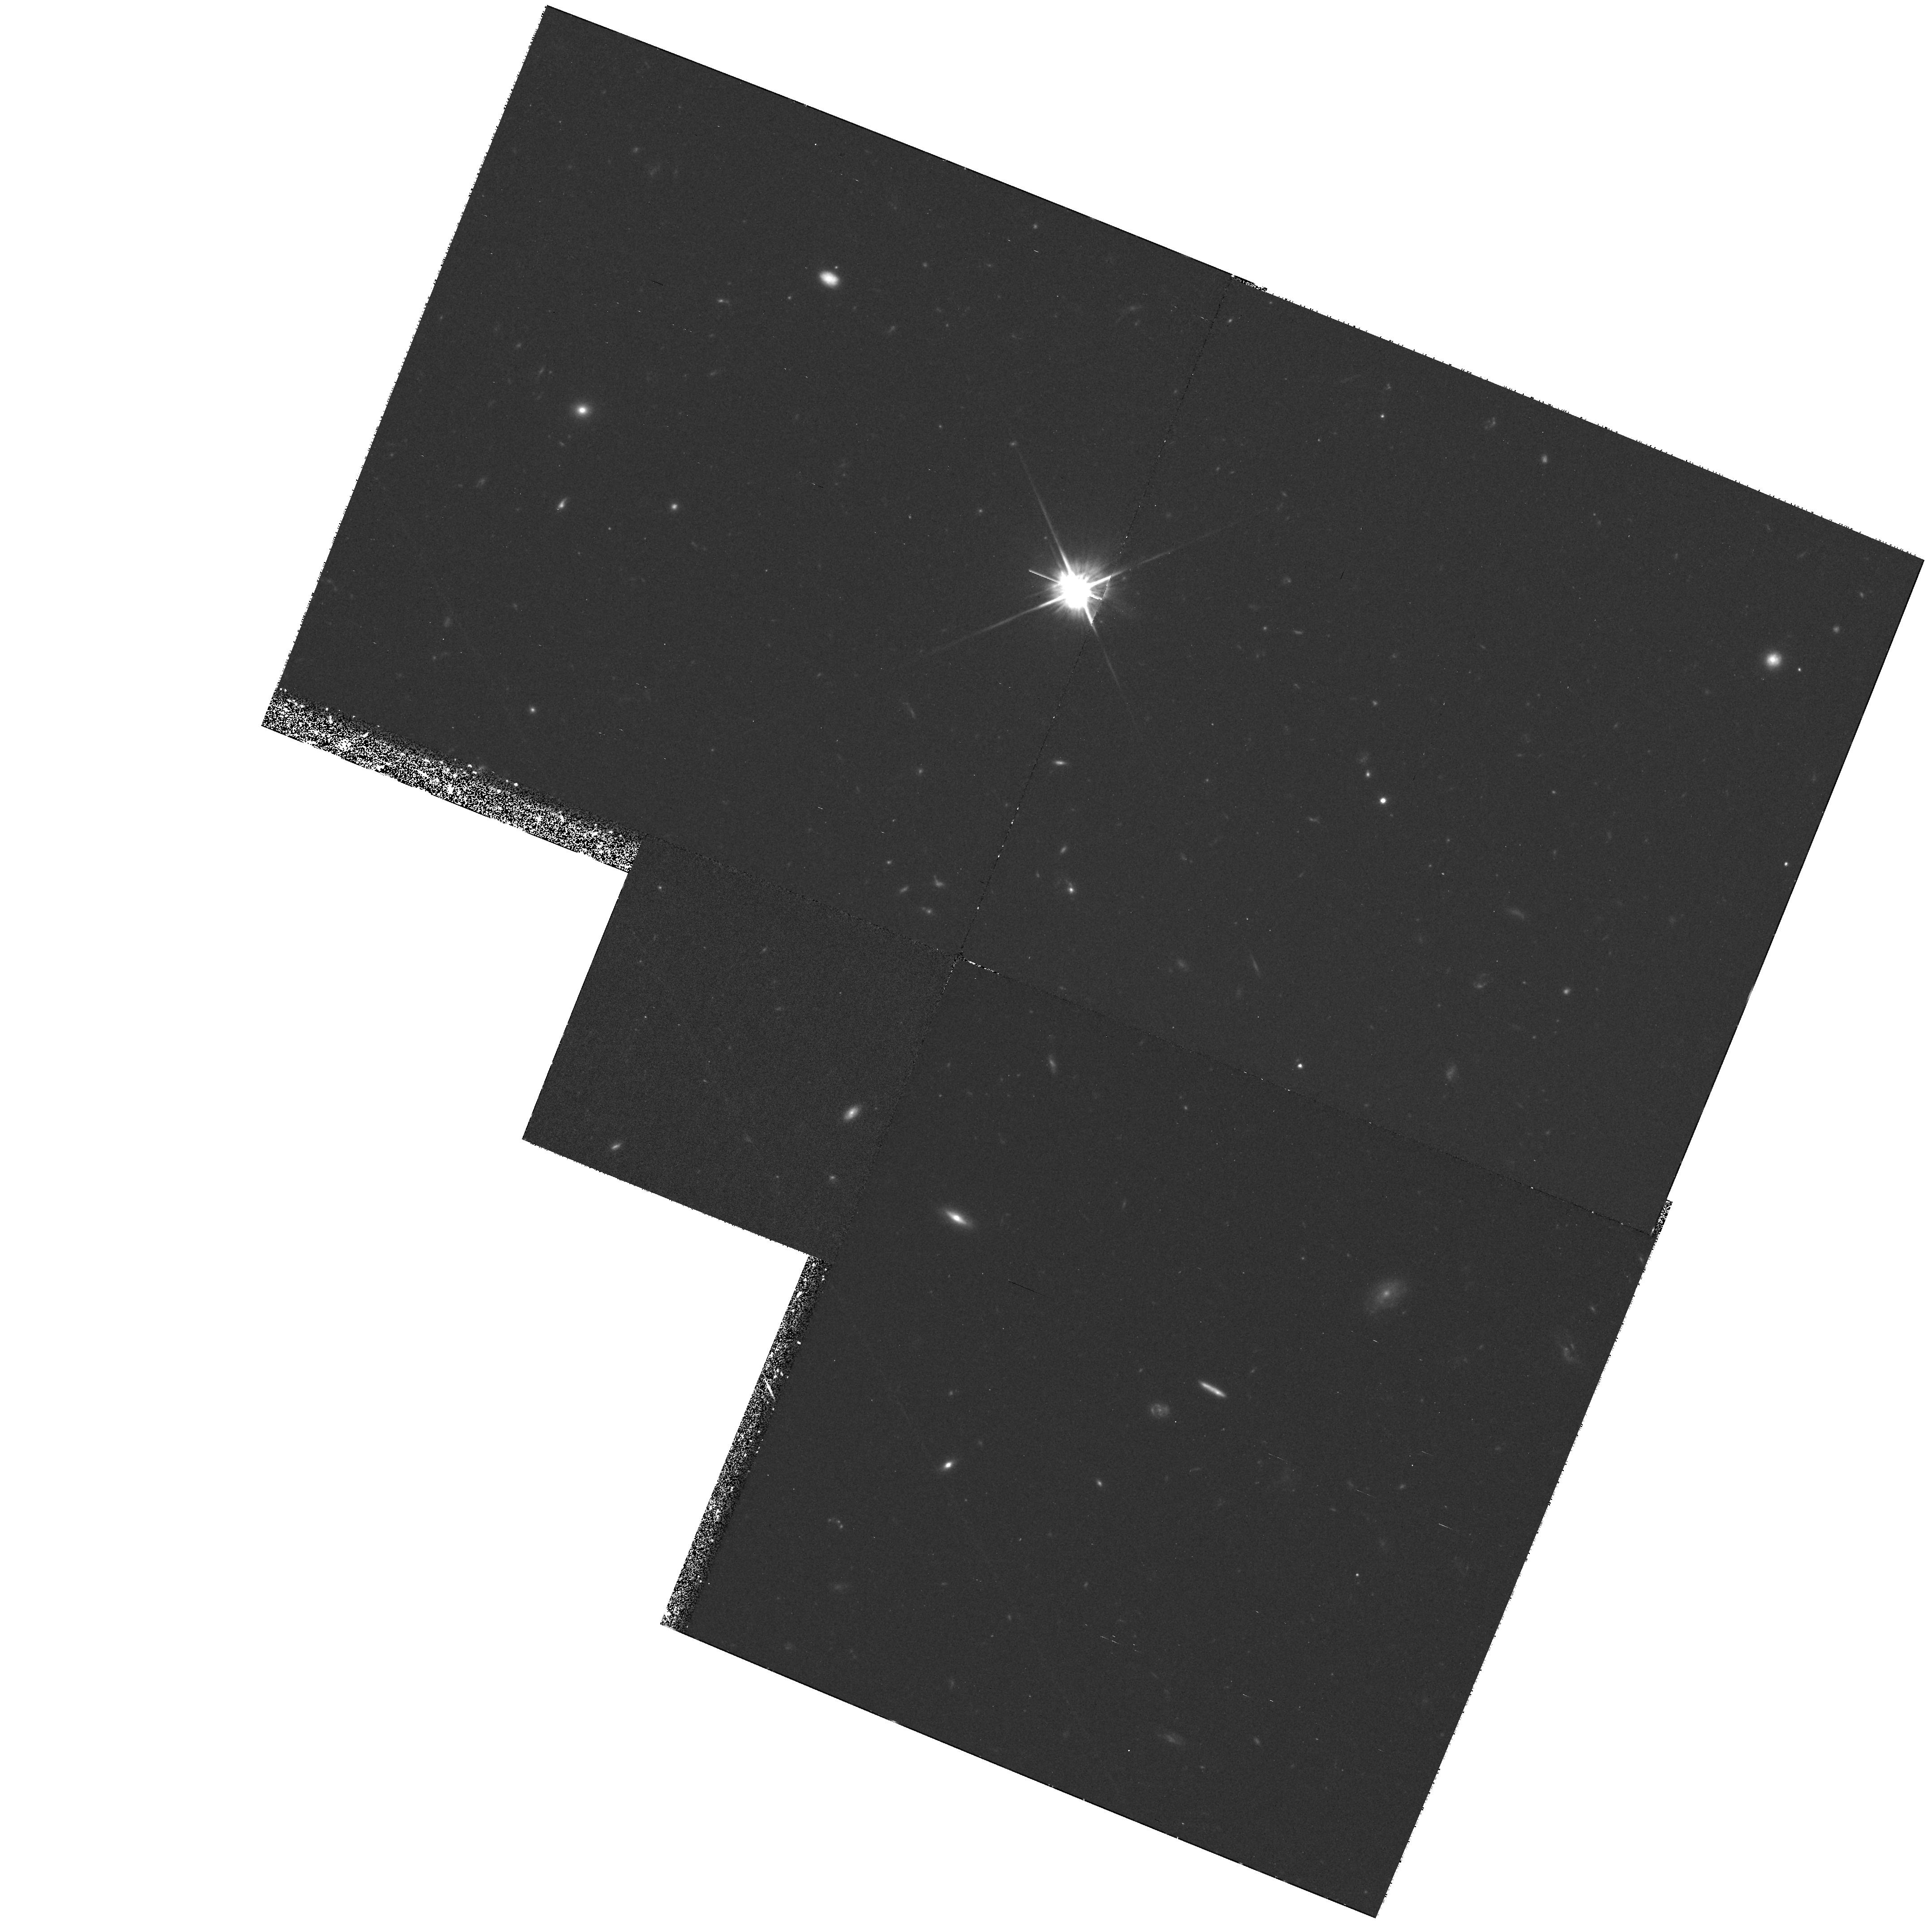
Target: 6C1017+37
Instrument: WFPC2/PC
Filter: F702W
Exposure: 1.3 h
Observation ID: hst_6684_03_wfpc2_pc_f702w_u37x03

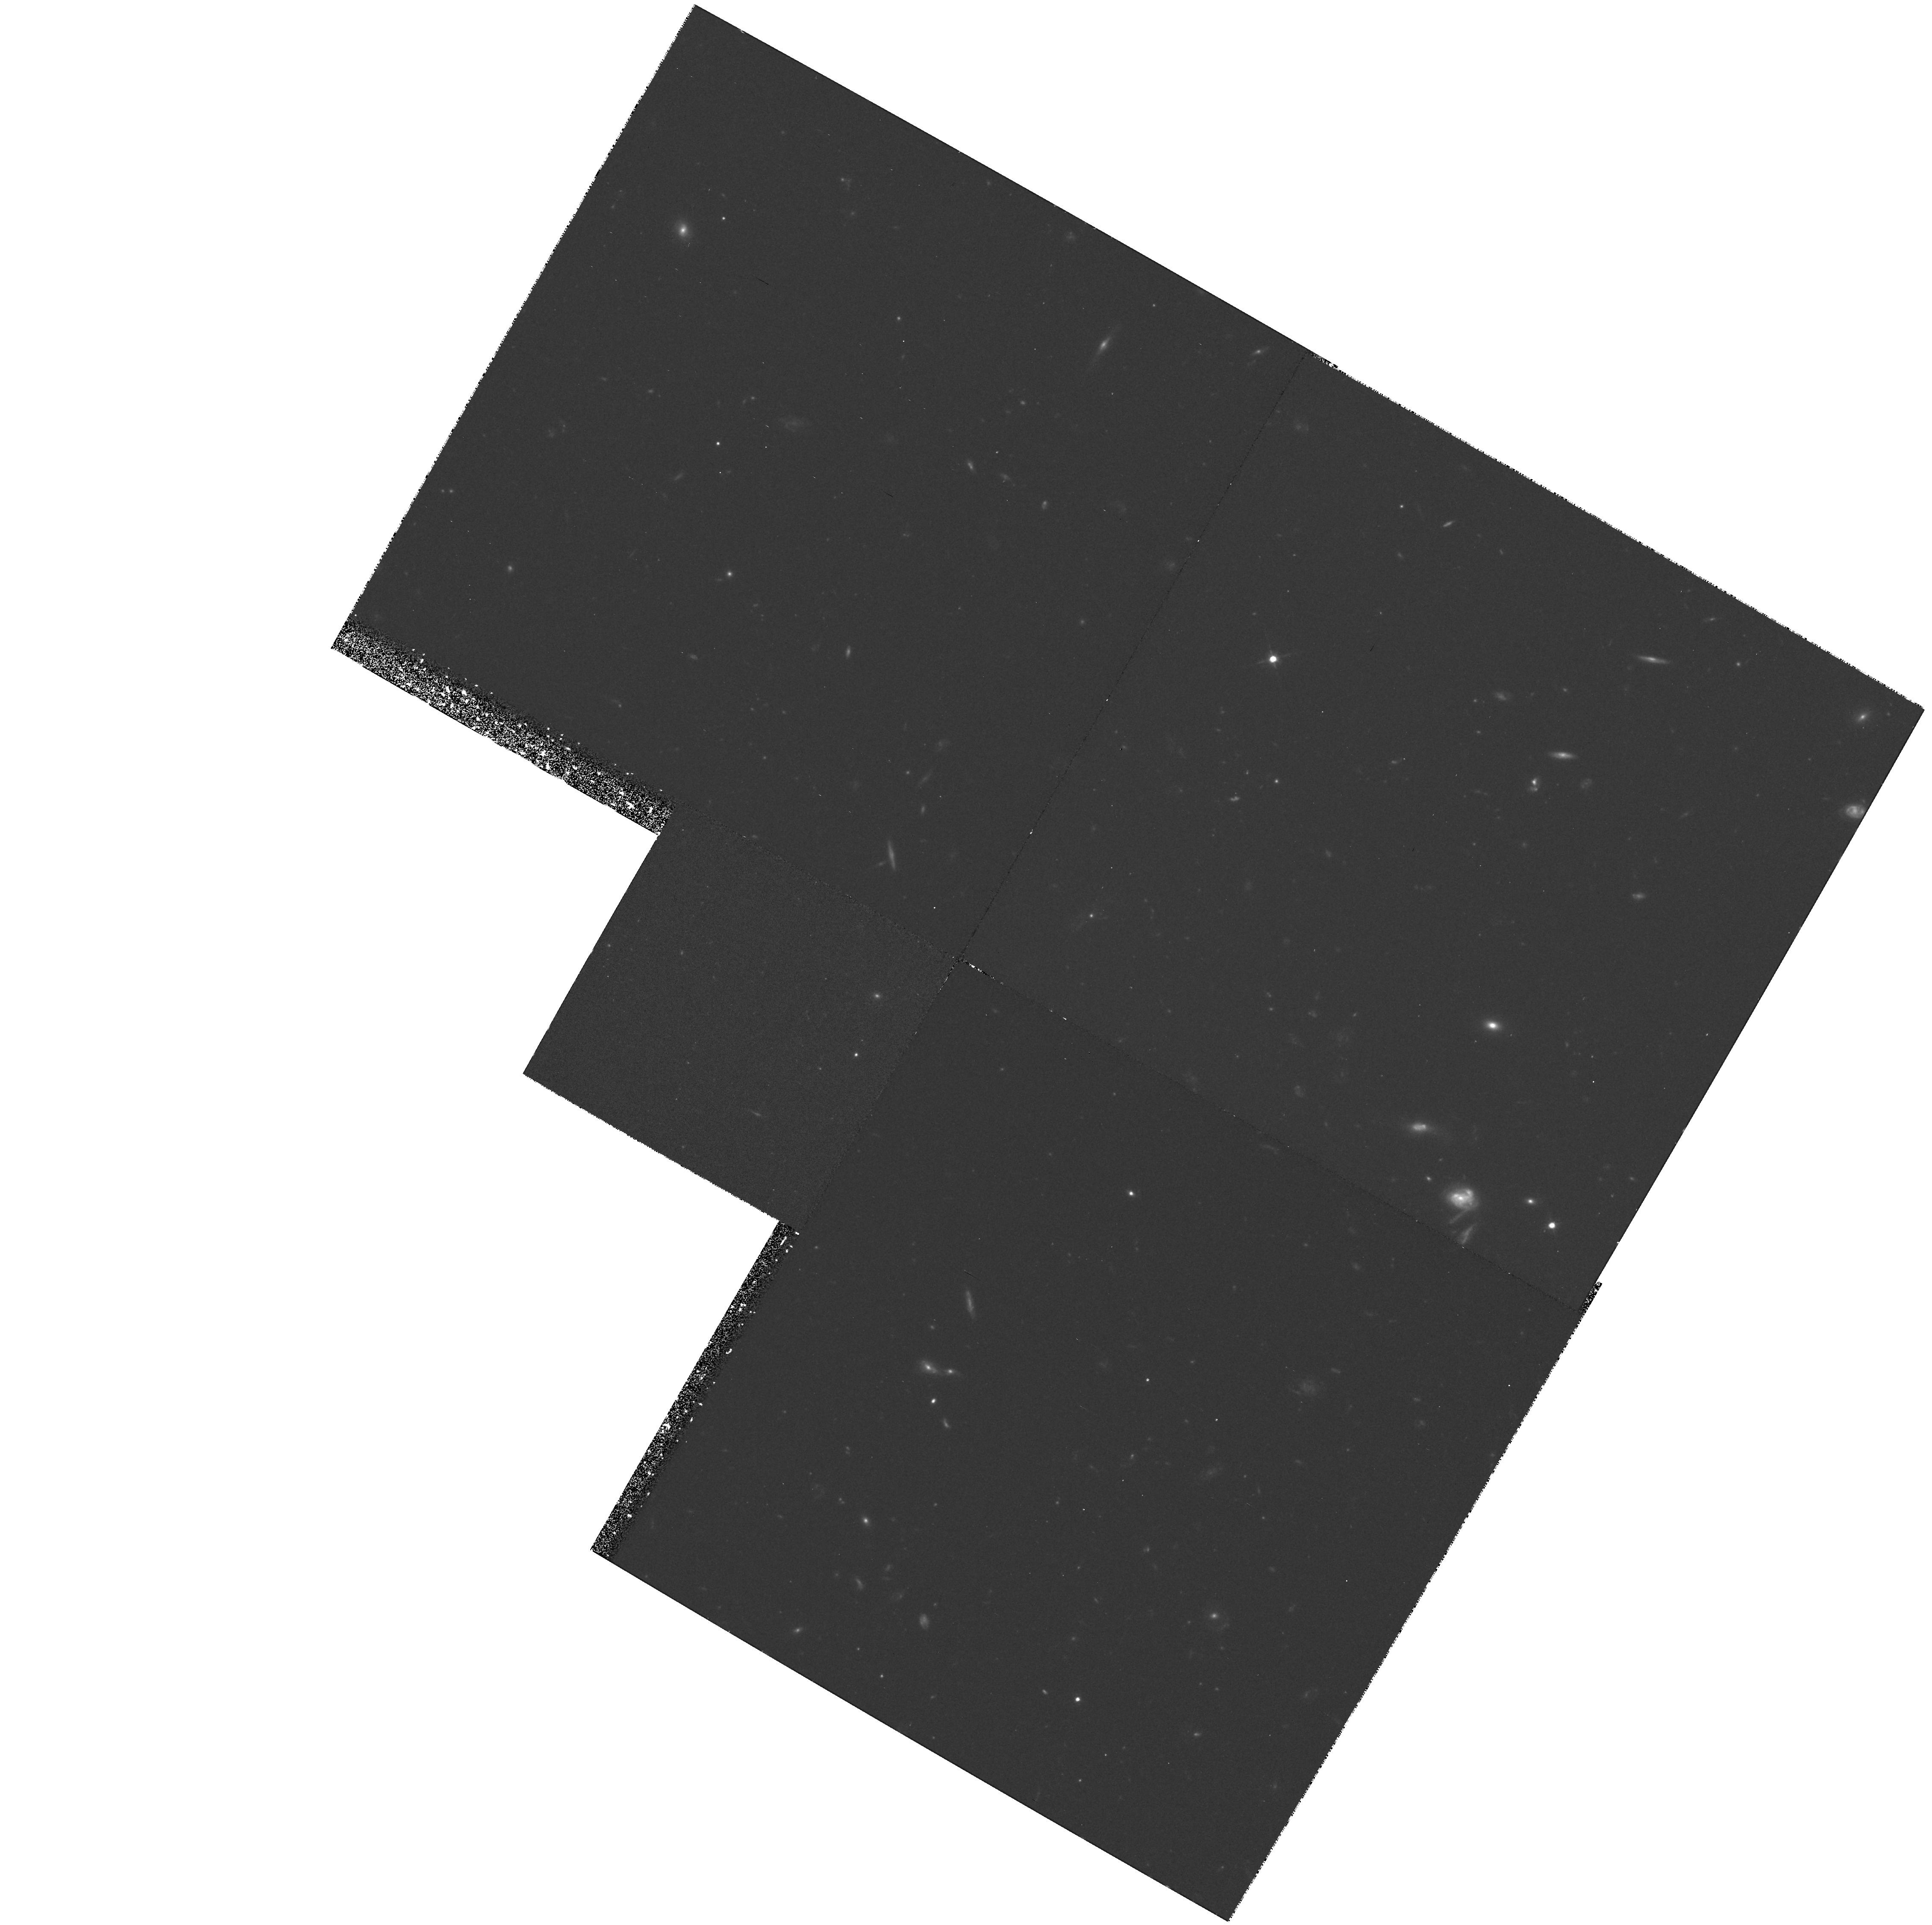
Target: 6C0943+39
Instrument: WFPC2/PC
Filter: F702W
Exposure: 1.3 h
Observation ID: hst_6684_01_wfpc2_pc_f702w_u37x01

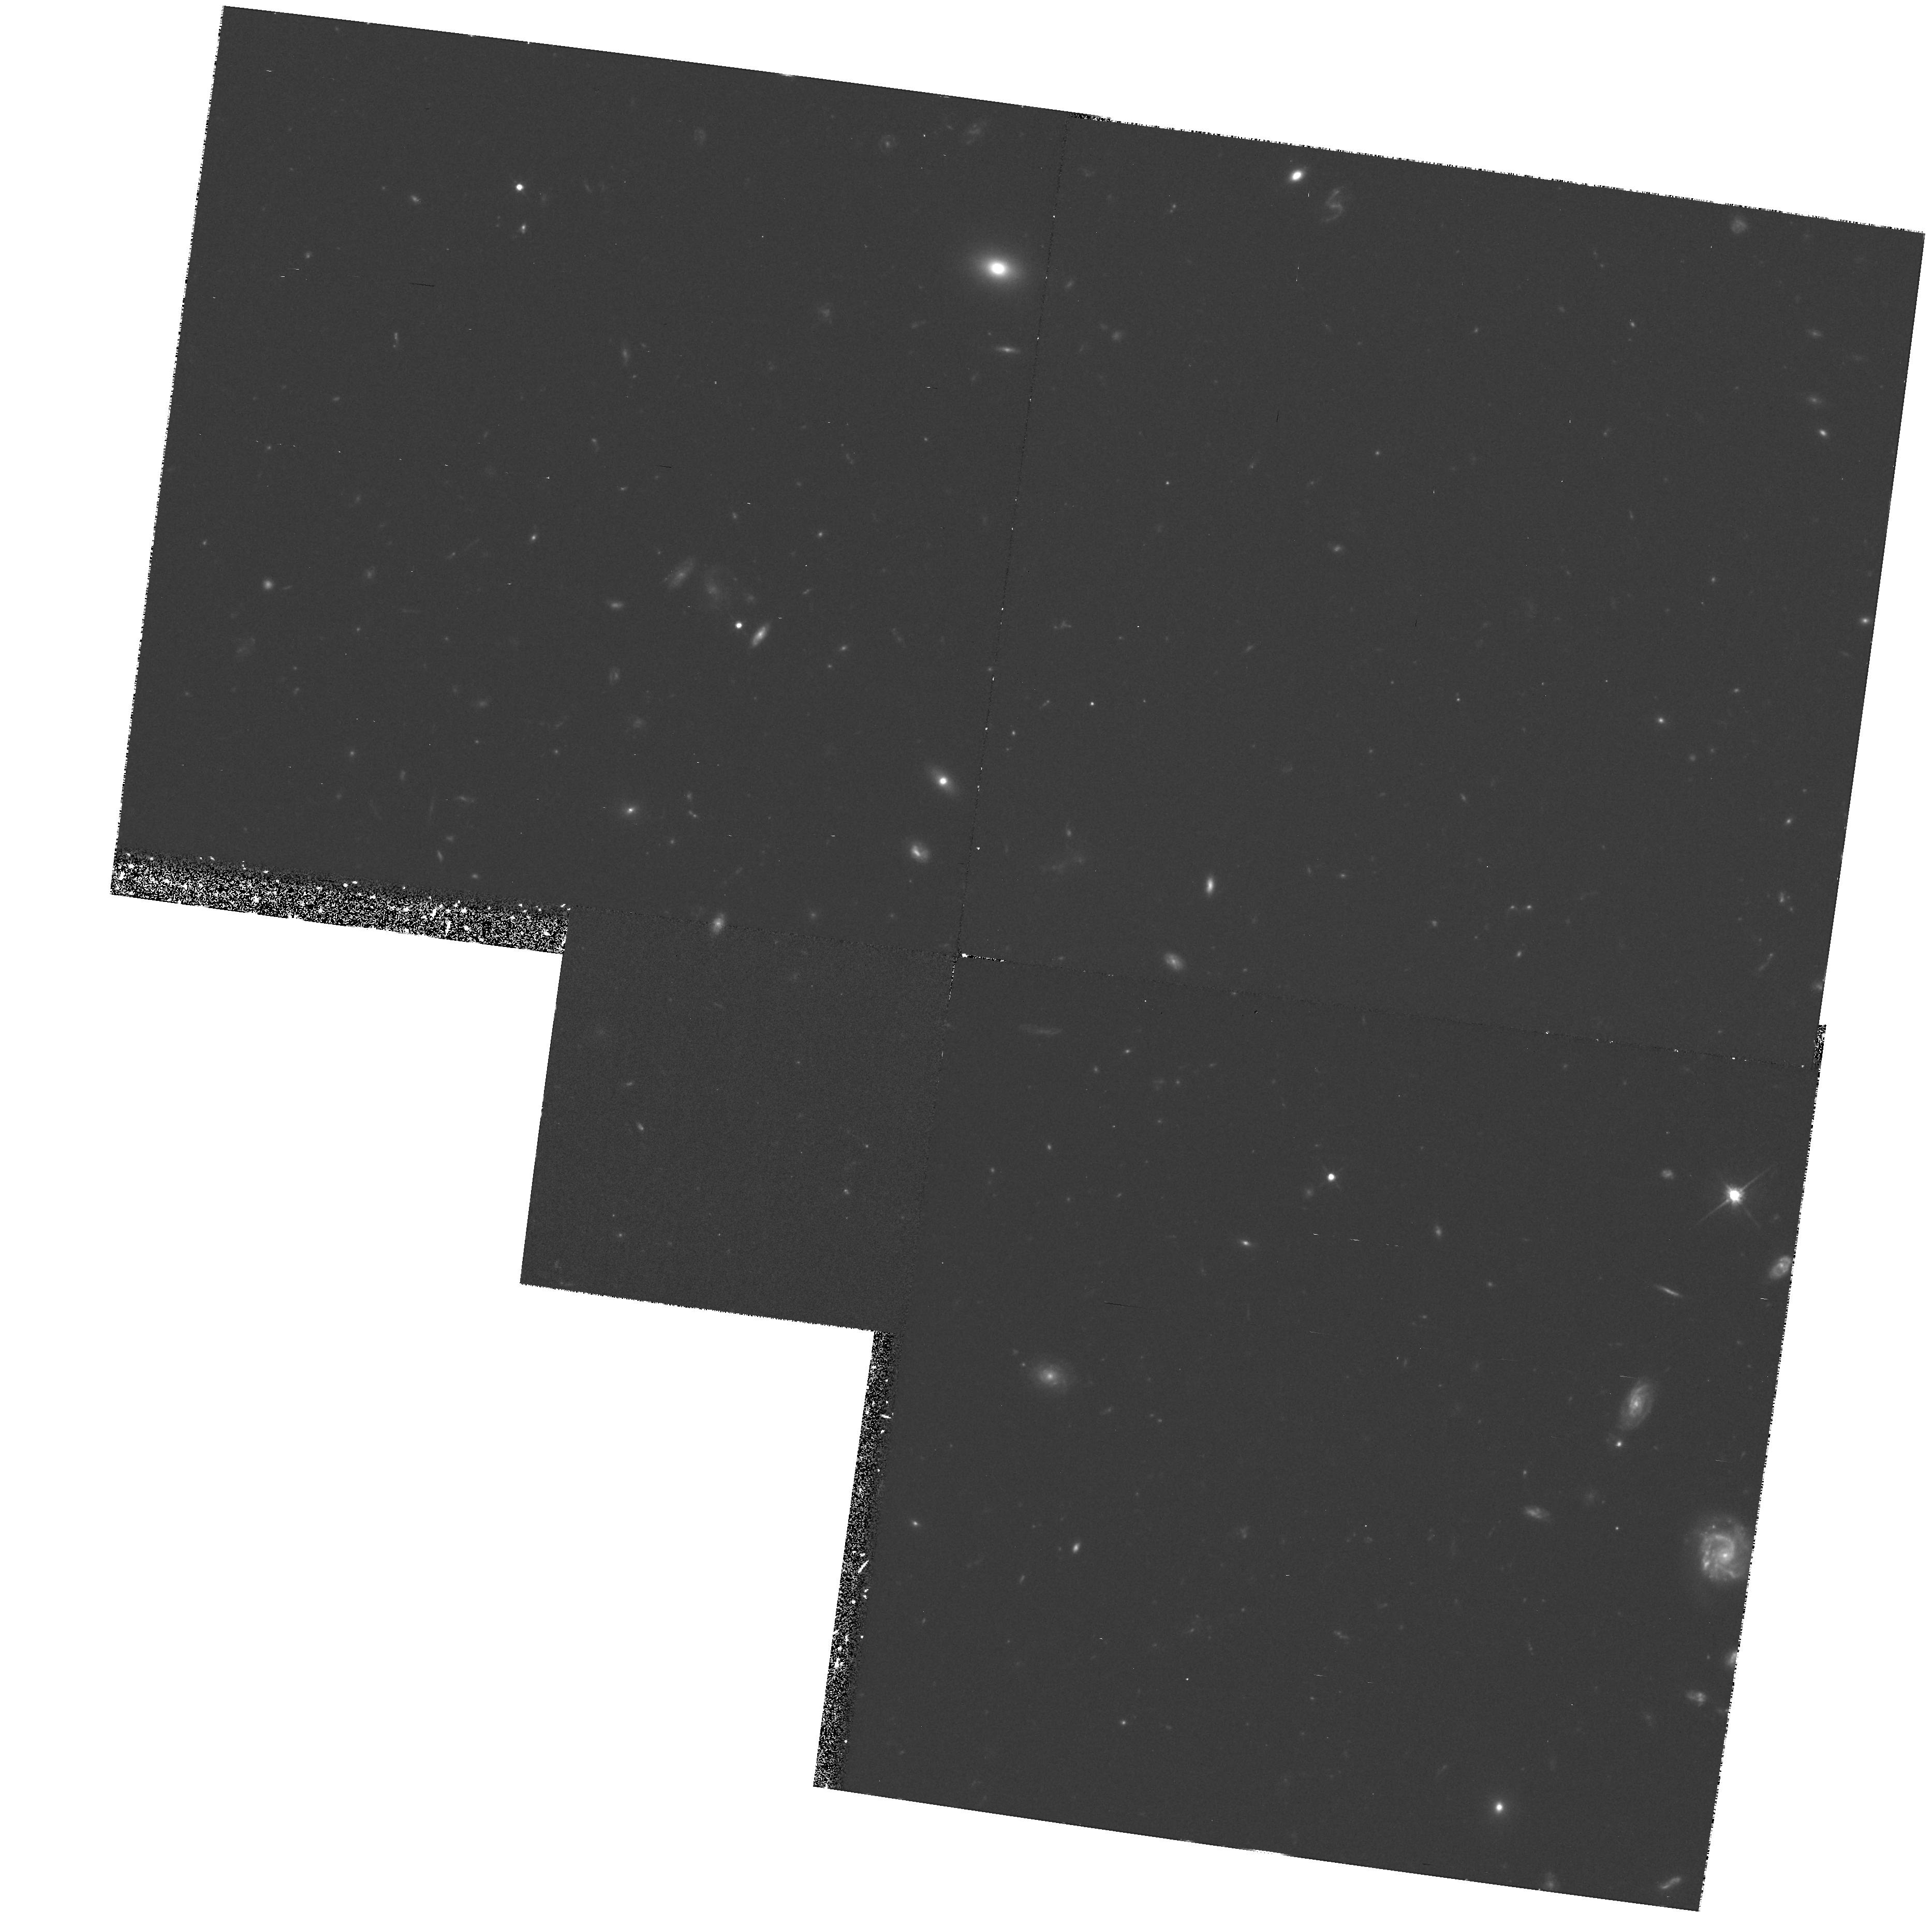
Target: 6C1129+37
Instrument: WFPC2/PC
Filter: F702W
Exposure: 1.3 h
Observation ID: hst_6684_04_wfpc2_pc_f702w_u37x04

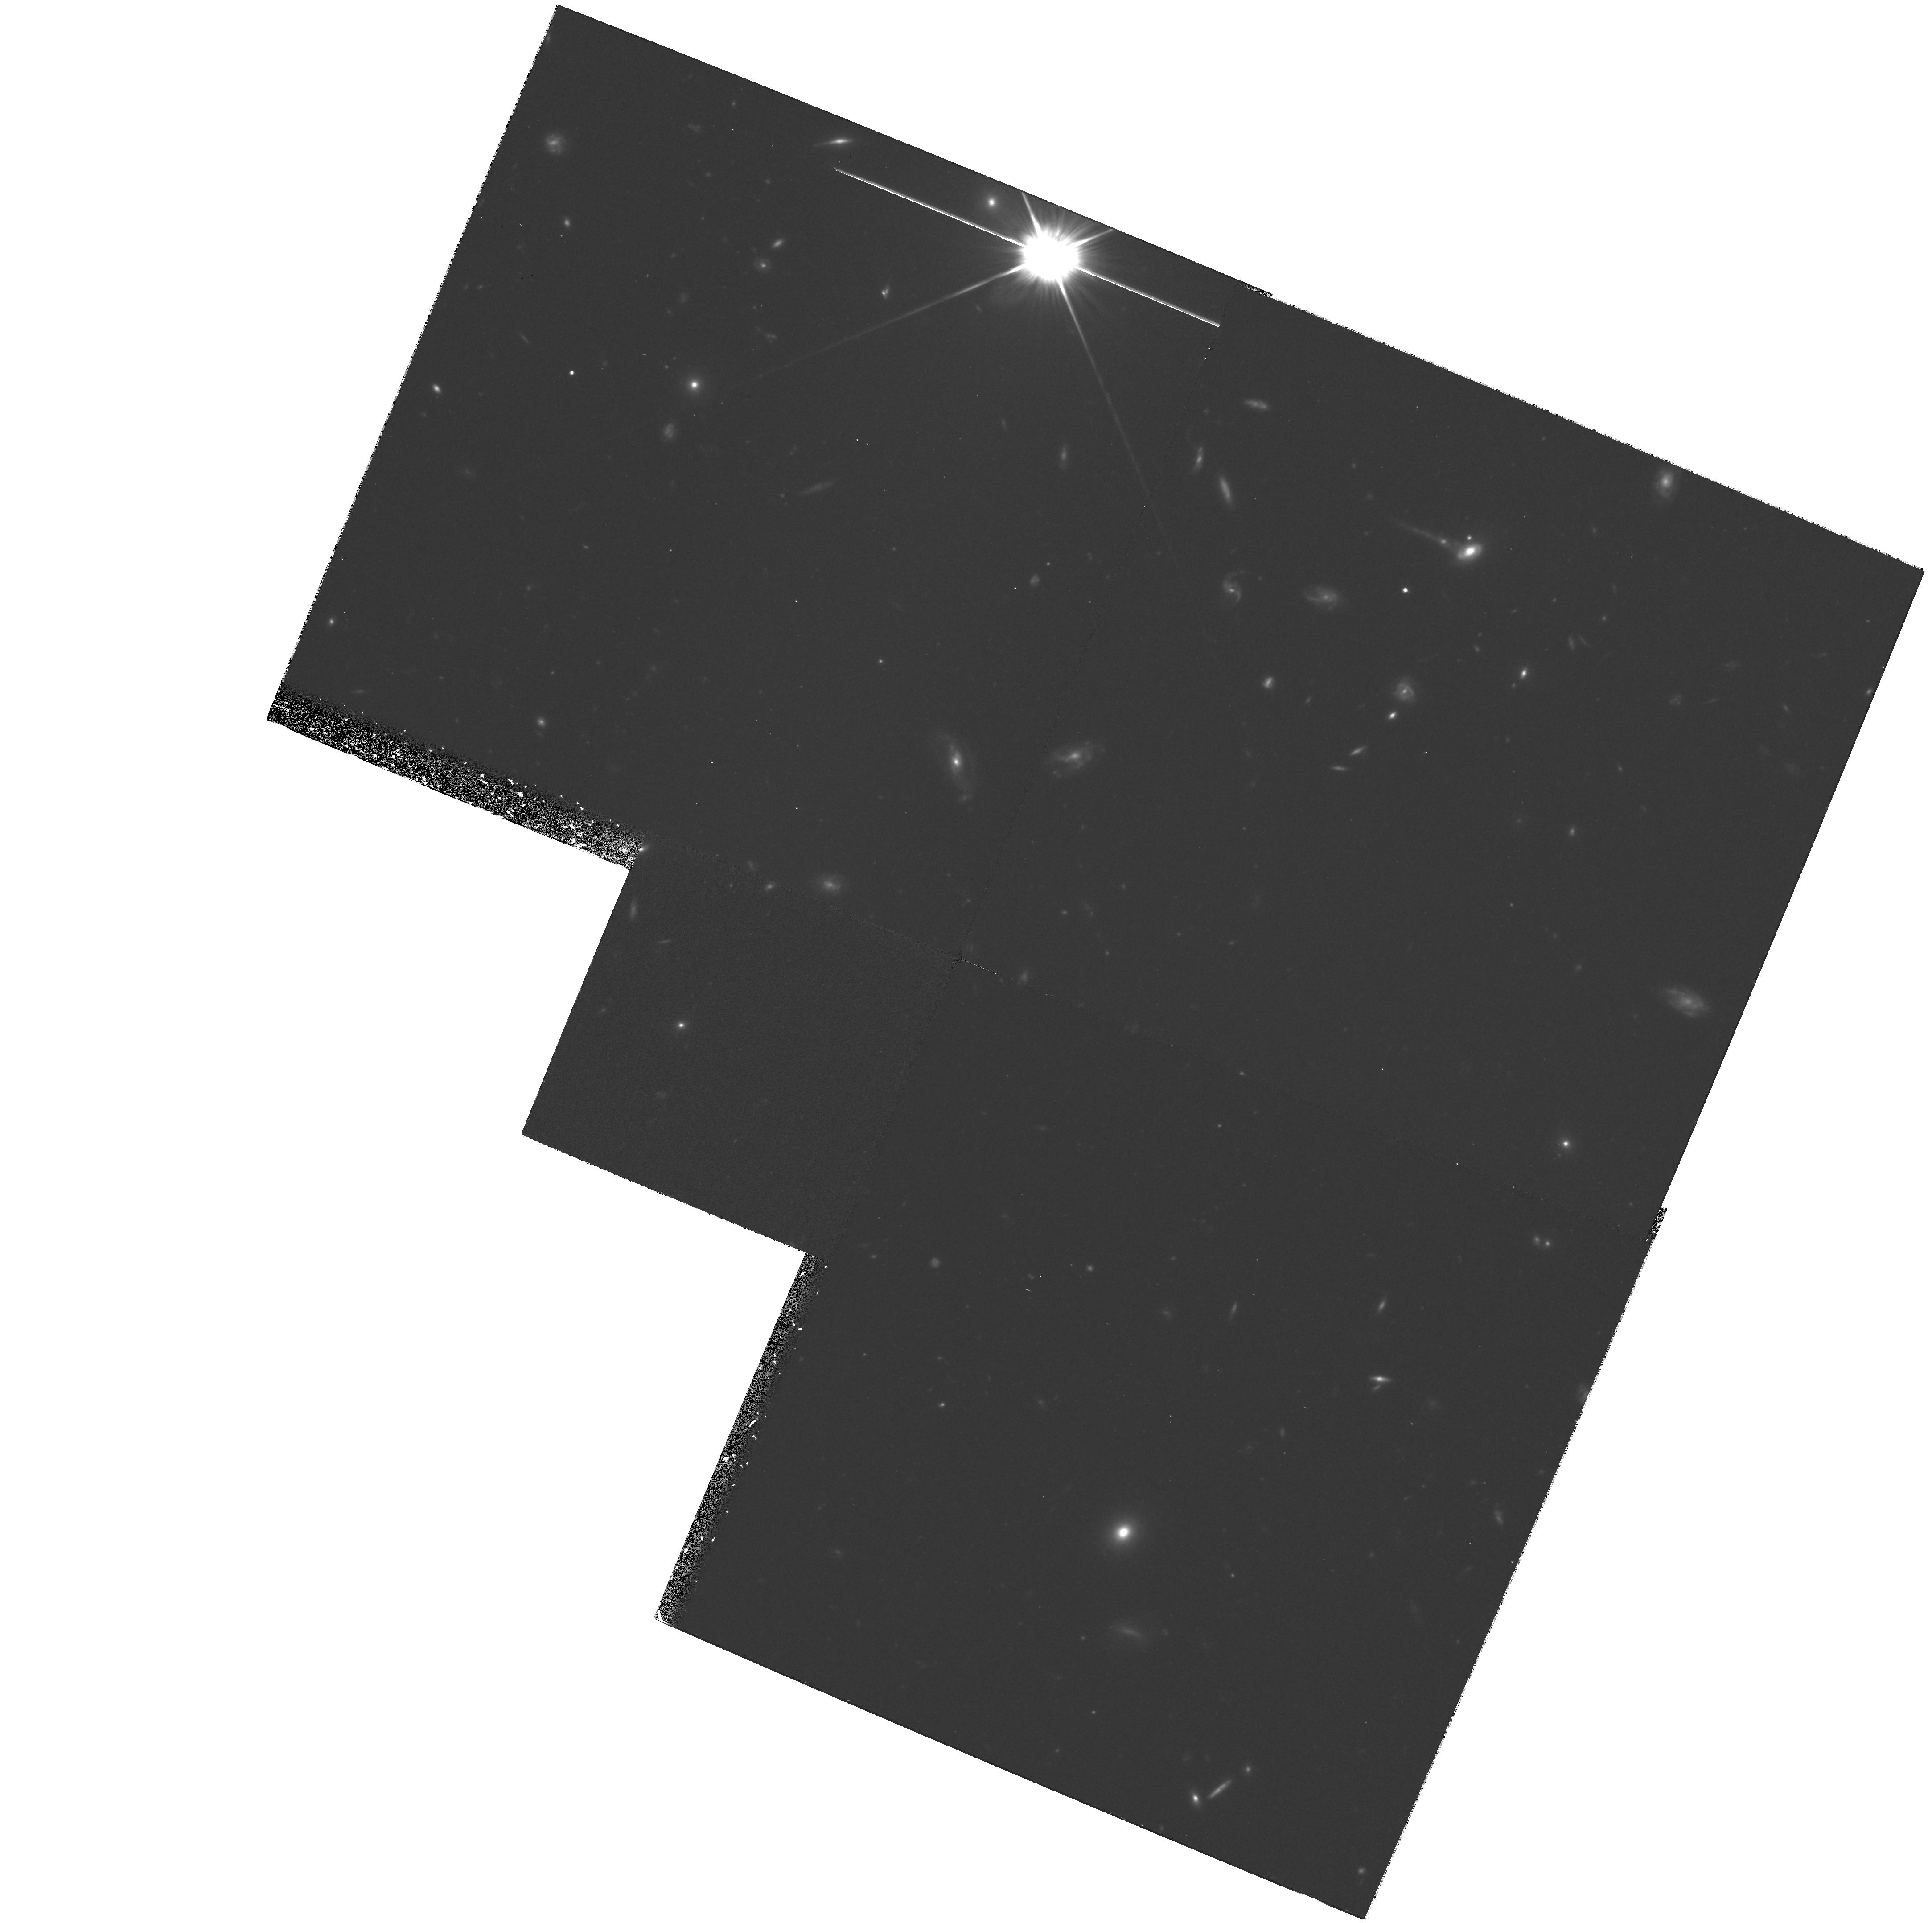
Target: 6C1256+36
Instrument: WFPC2/PC
Filter: F702W
Exposure: 1.3 h
Observation ID: hst_6684_05_wfpc2_pc_f702w_u37x05

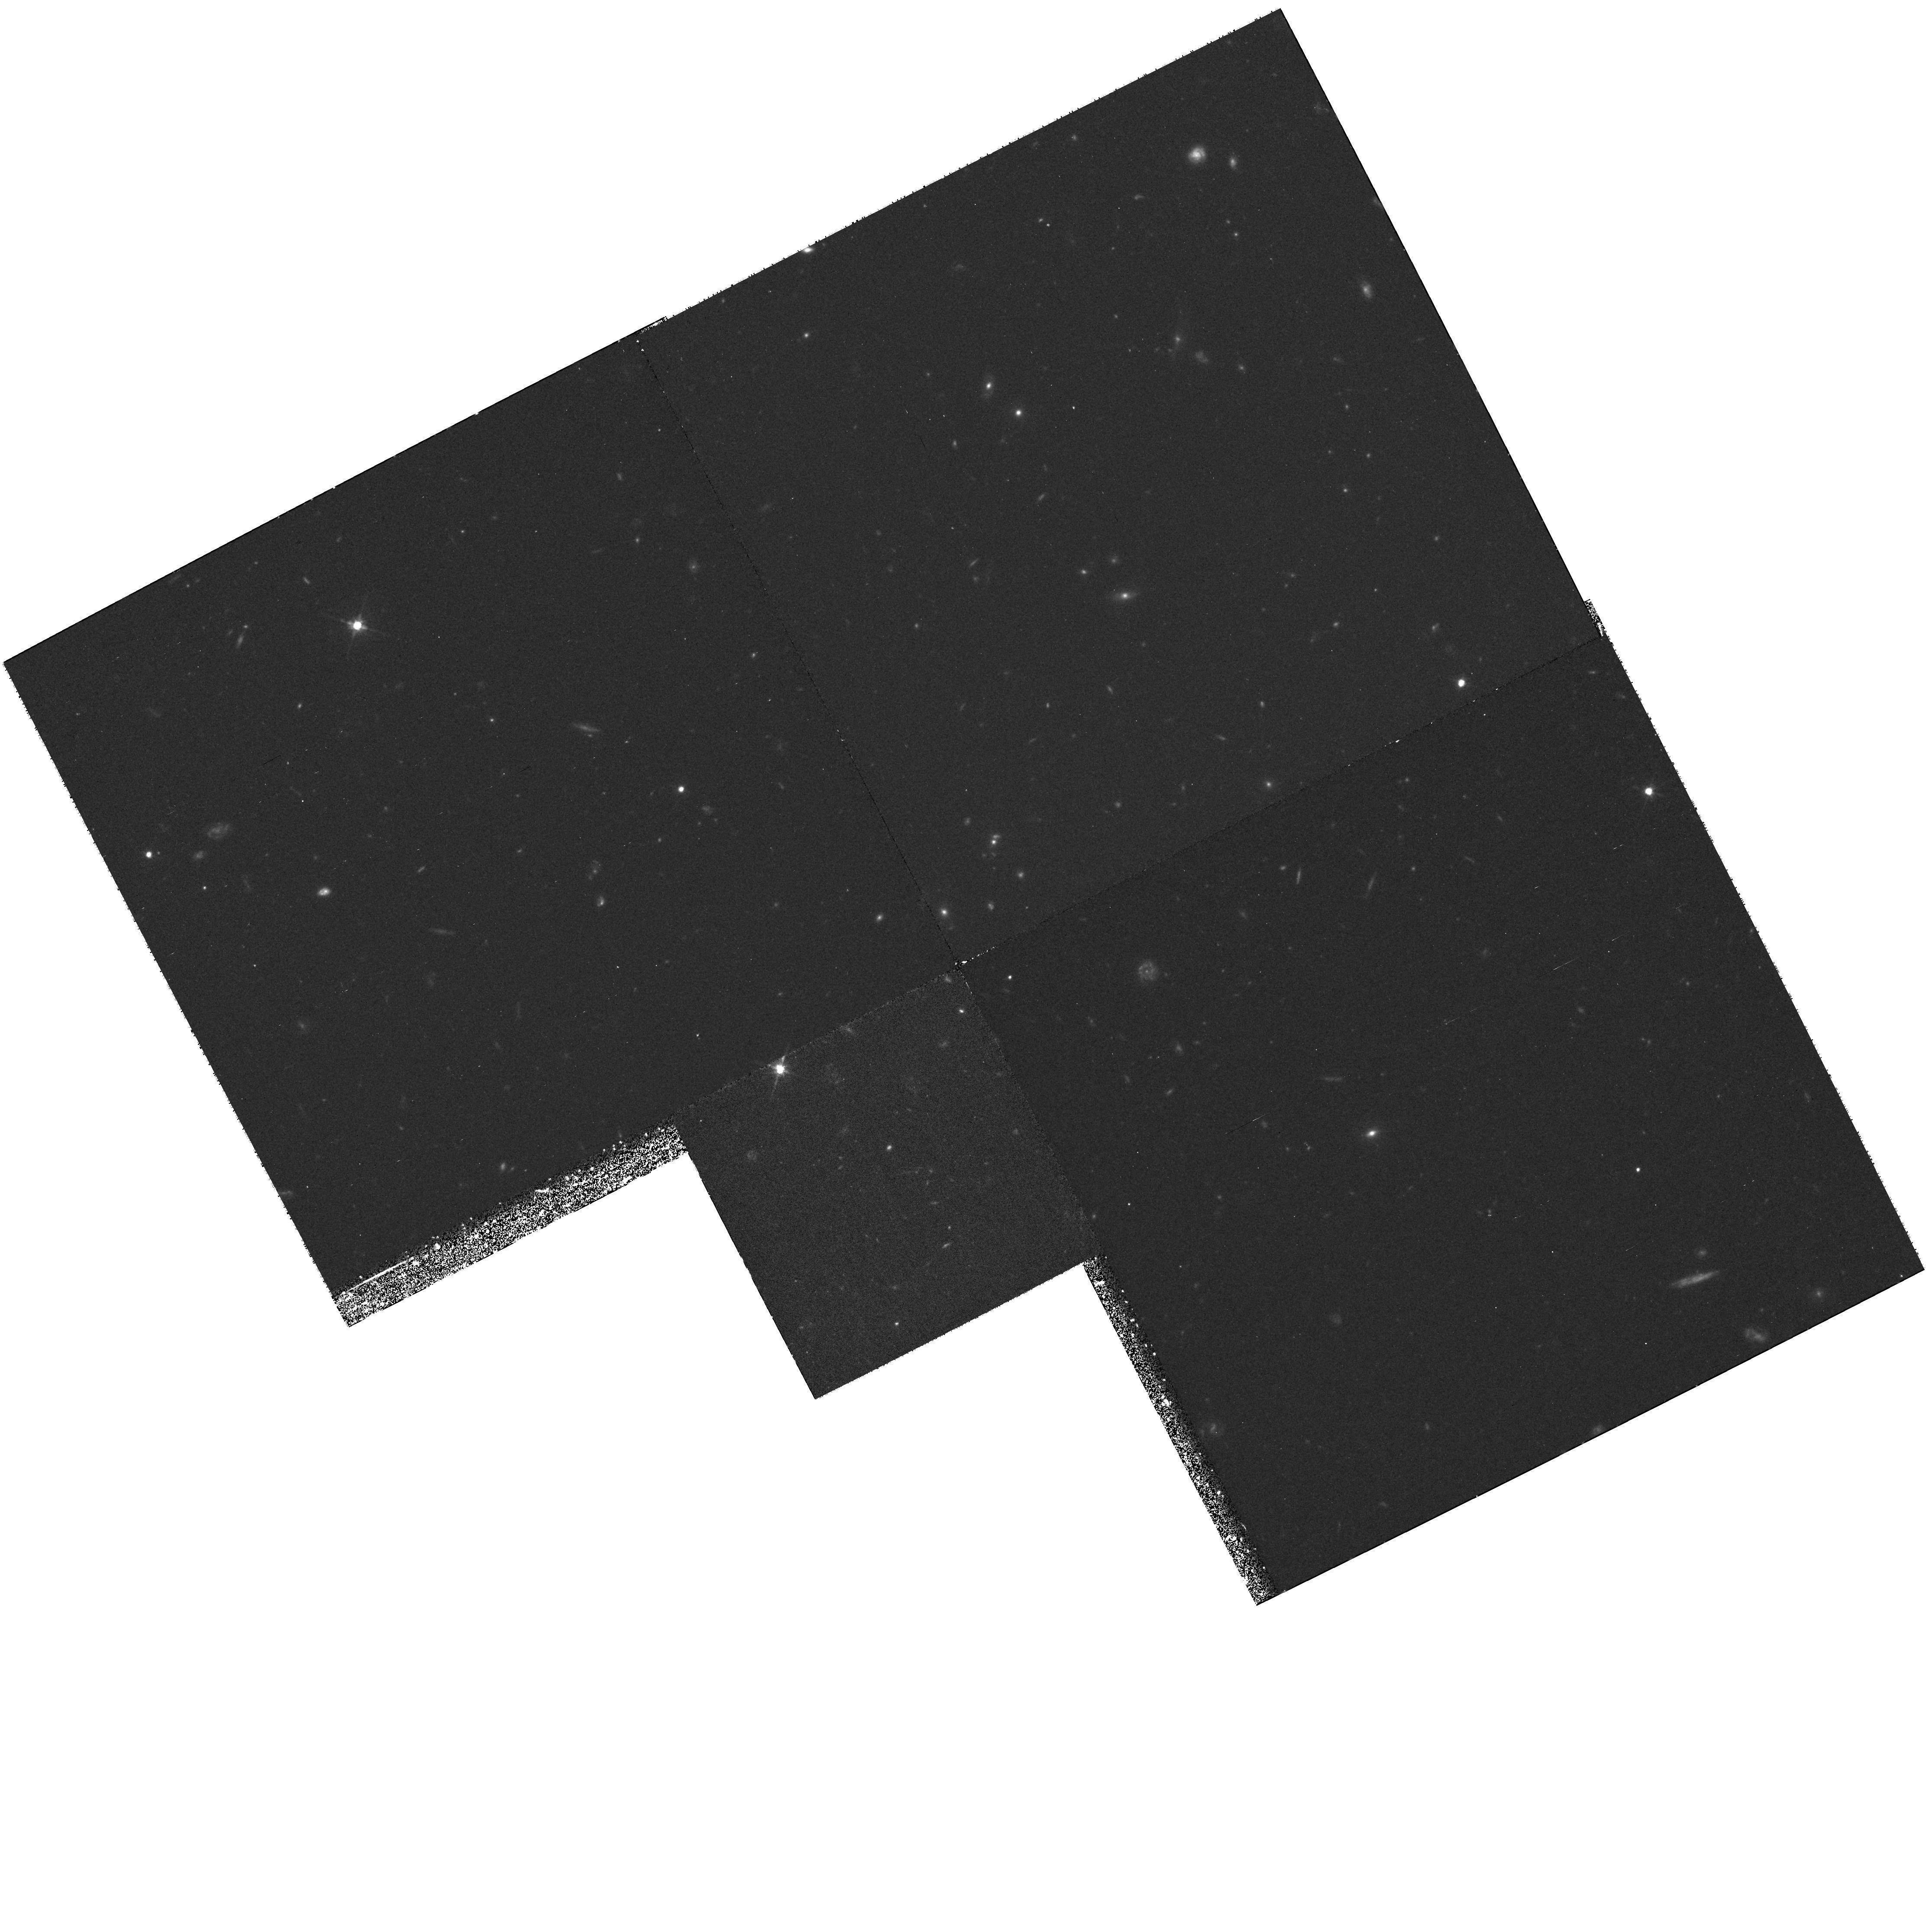
Target: 6C1011+36
Instrument: WFPC2/PC
Filter: F702W
Exposure: 1.3 h
Observation ID: hst_6684_02_wfpc2_pc_f702w_u37x02

WFPC2 Imaging of 2 Jy radio galaxies (PI: Longair, Malcolm)

Constraining the evolution models of elliptical galaxies back to their formation epoch relies upon observation of galaxy samples at cosmological redshifts. To date, the best sample available has been that of the powerful 3CR radio galaxies. Our recent HST images of the host galaxies of these sources reveal their optical morphologies to be strongly influenced by their radio activity and, in particular, there is clear evidence that the optical structures evolve as radio source size increases. This complicates their use as probes of galaxy evolution. To study unbiased stellar populations at high redshift, it is essential to observe distant galaxies which are not affected by extreme radio activity. For the first time, this is now possible using a complete sample of 6C galaxies, which are almost an order of magnitude lower in radio luminosity than the 3CR sources. The proposed observations of these galaxies will show the degree to which they display the same structures as those at higher radio luminosity; this will quantify the importance of the radio beam power, and is a crucial discriminant between models of the aligned structures of distant radio galaxies. If the 6C galaxies are not strongly influenced by the weaker radio jets then they will provide the first sample of `ordinary' giant elliptical galaxies at high redshifts, and can be used to constrain the evolution models at early epochs. Determining the ages of their stellar populations will place limits on the age of the Universe, and on the choice of cosmological model.